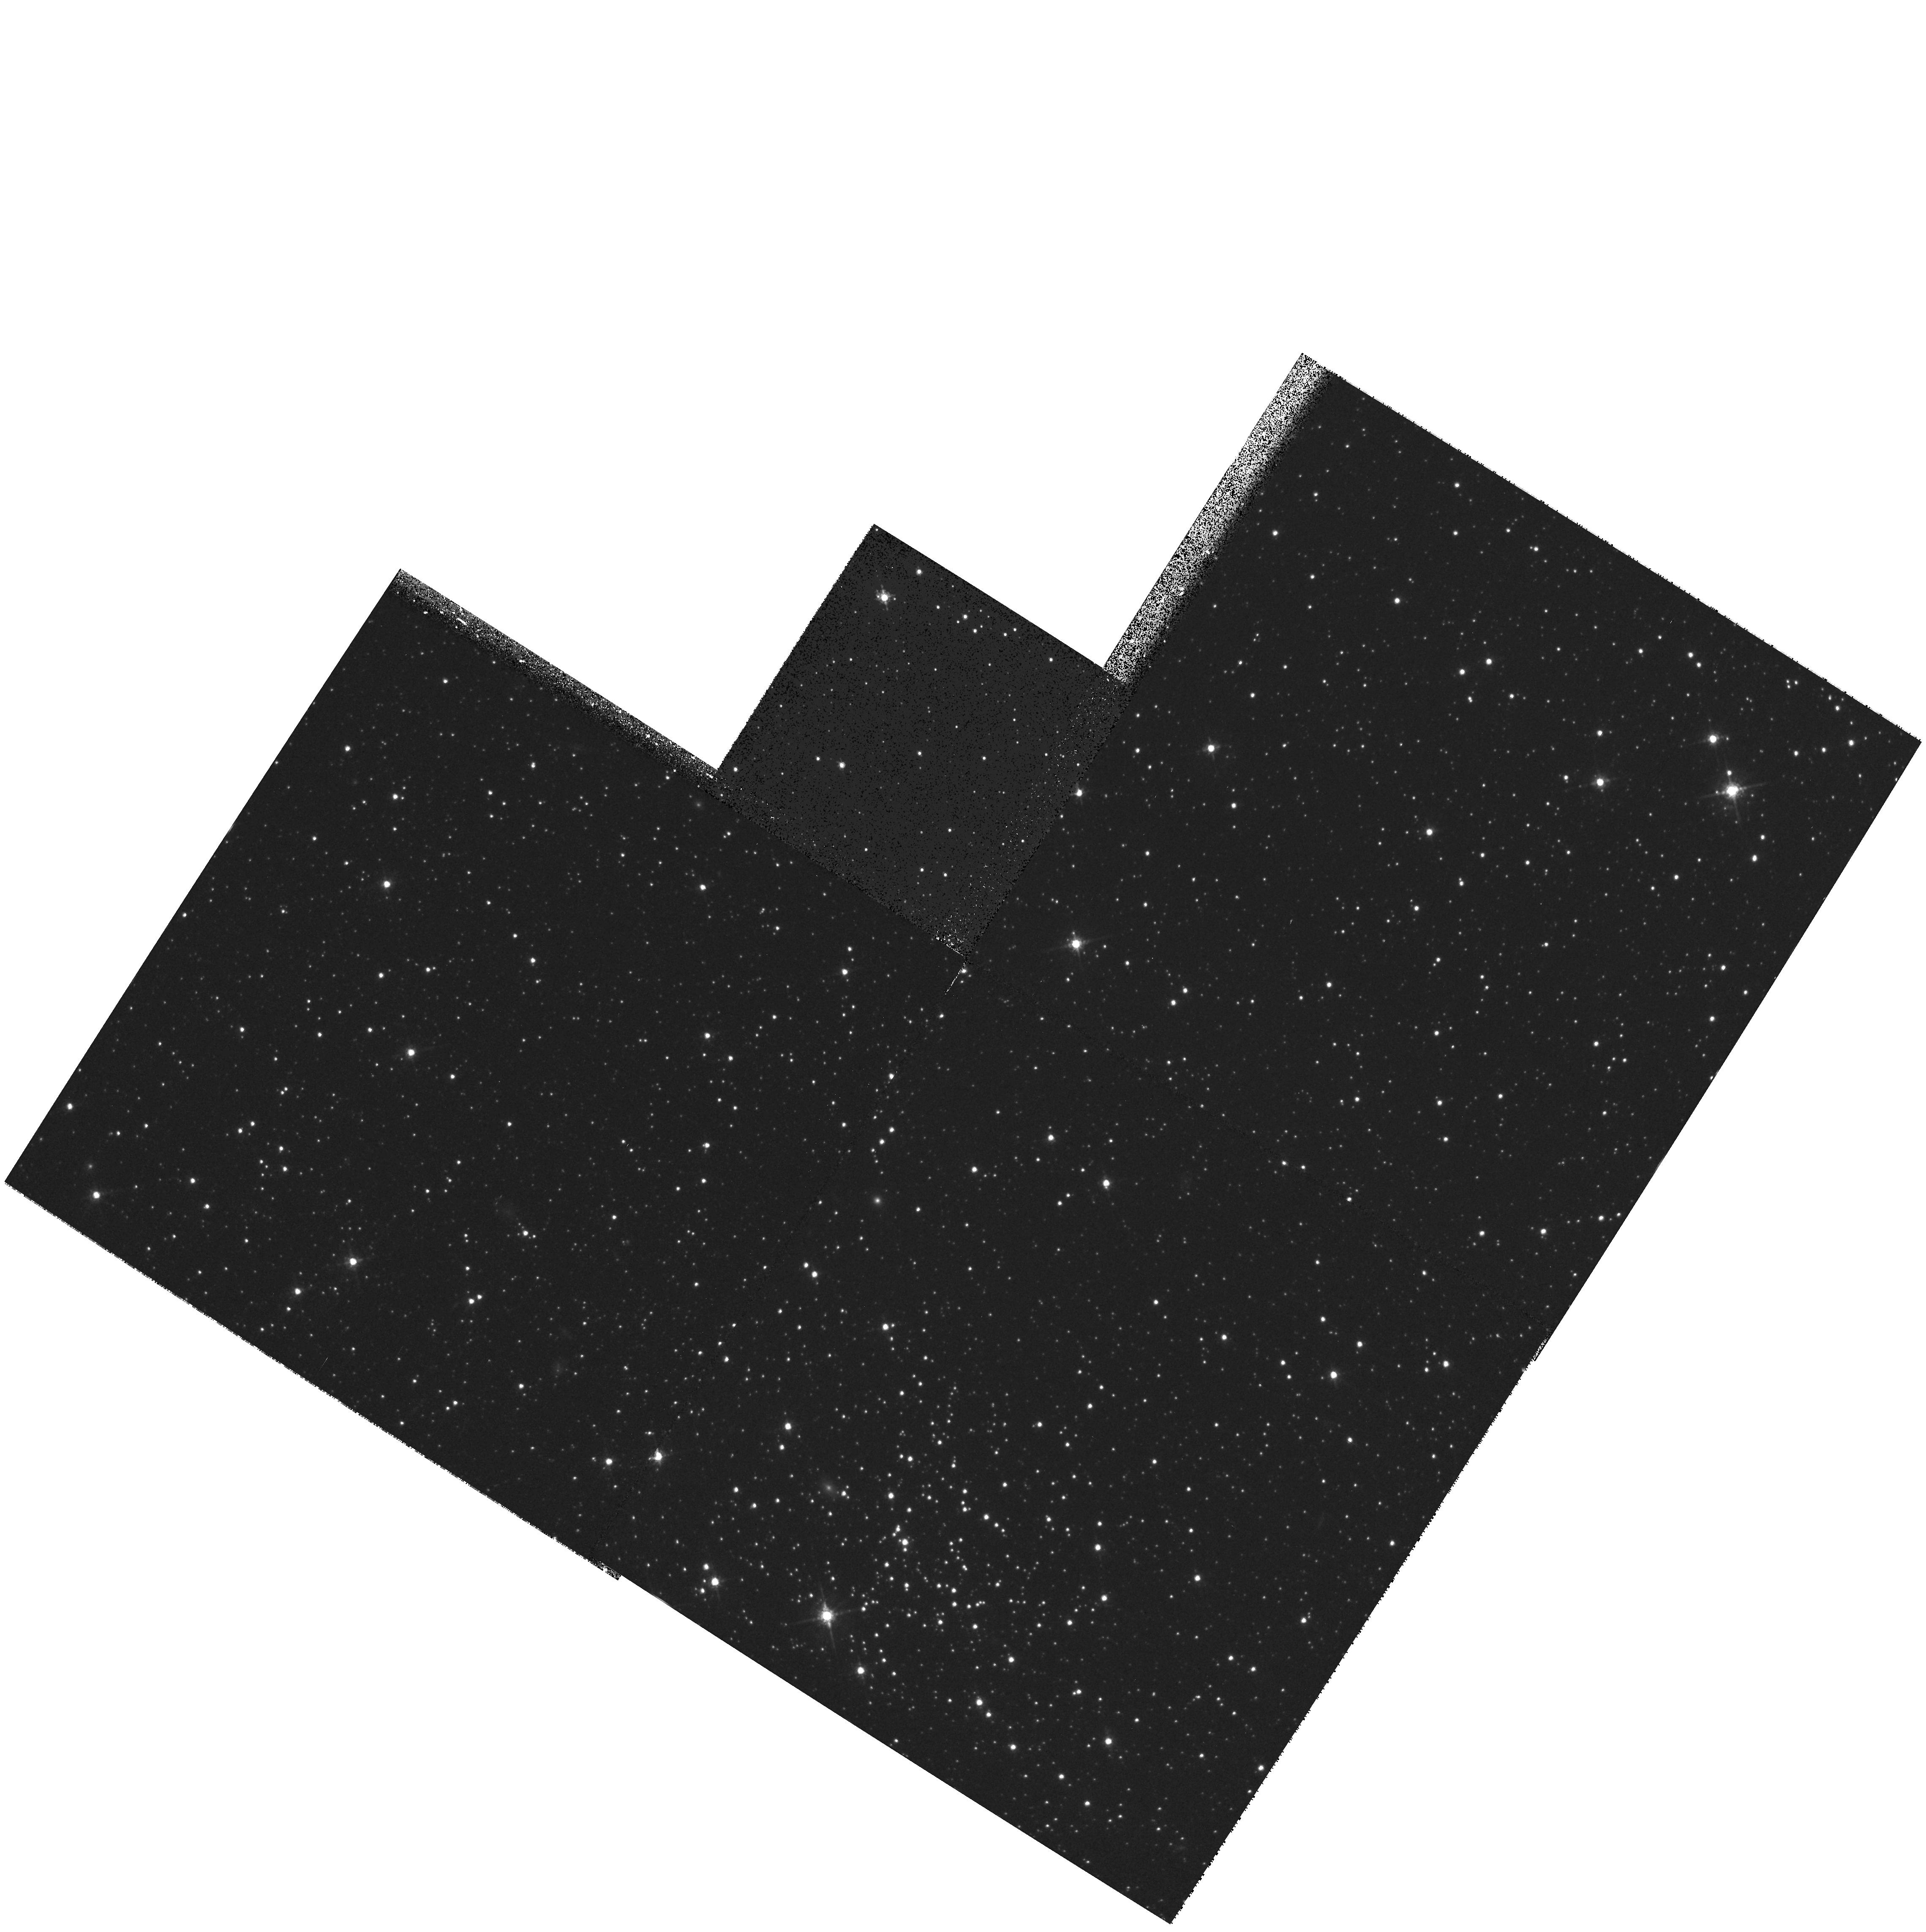
Target: field at RA 17.050°, Dec -73.244°. Instrument: WFPC2/PC. Filter: F675W. Exposure: 10 min. Observation ID: hst_8196_02_wfpc2_pc_f675w_u5ct02

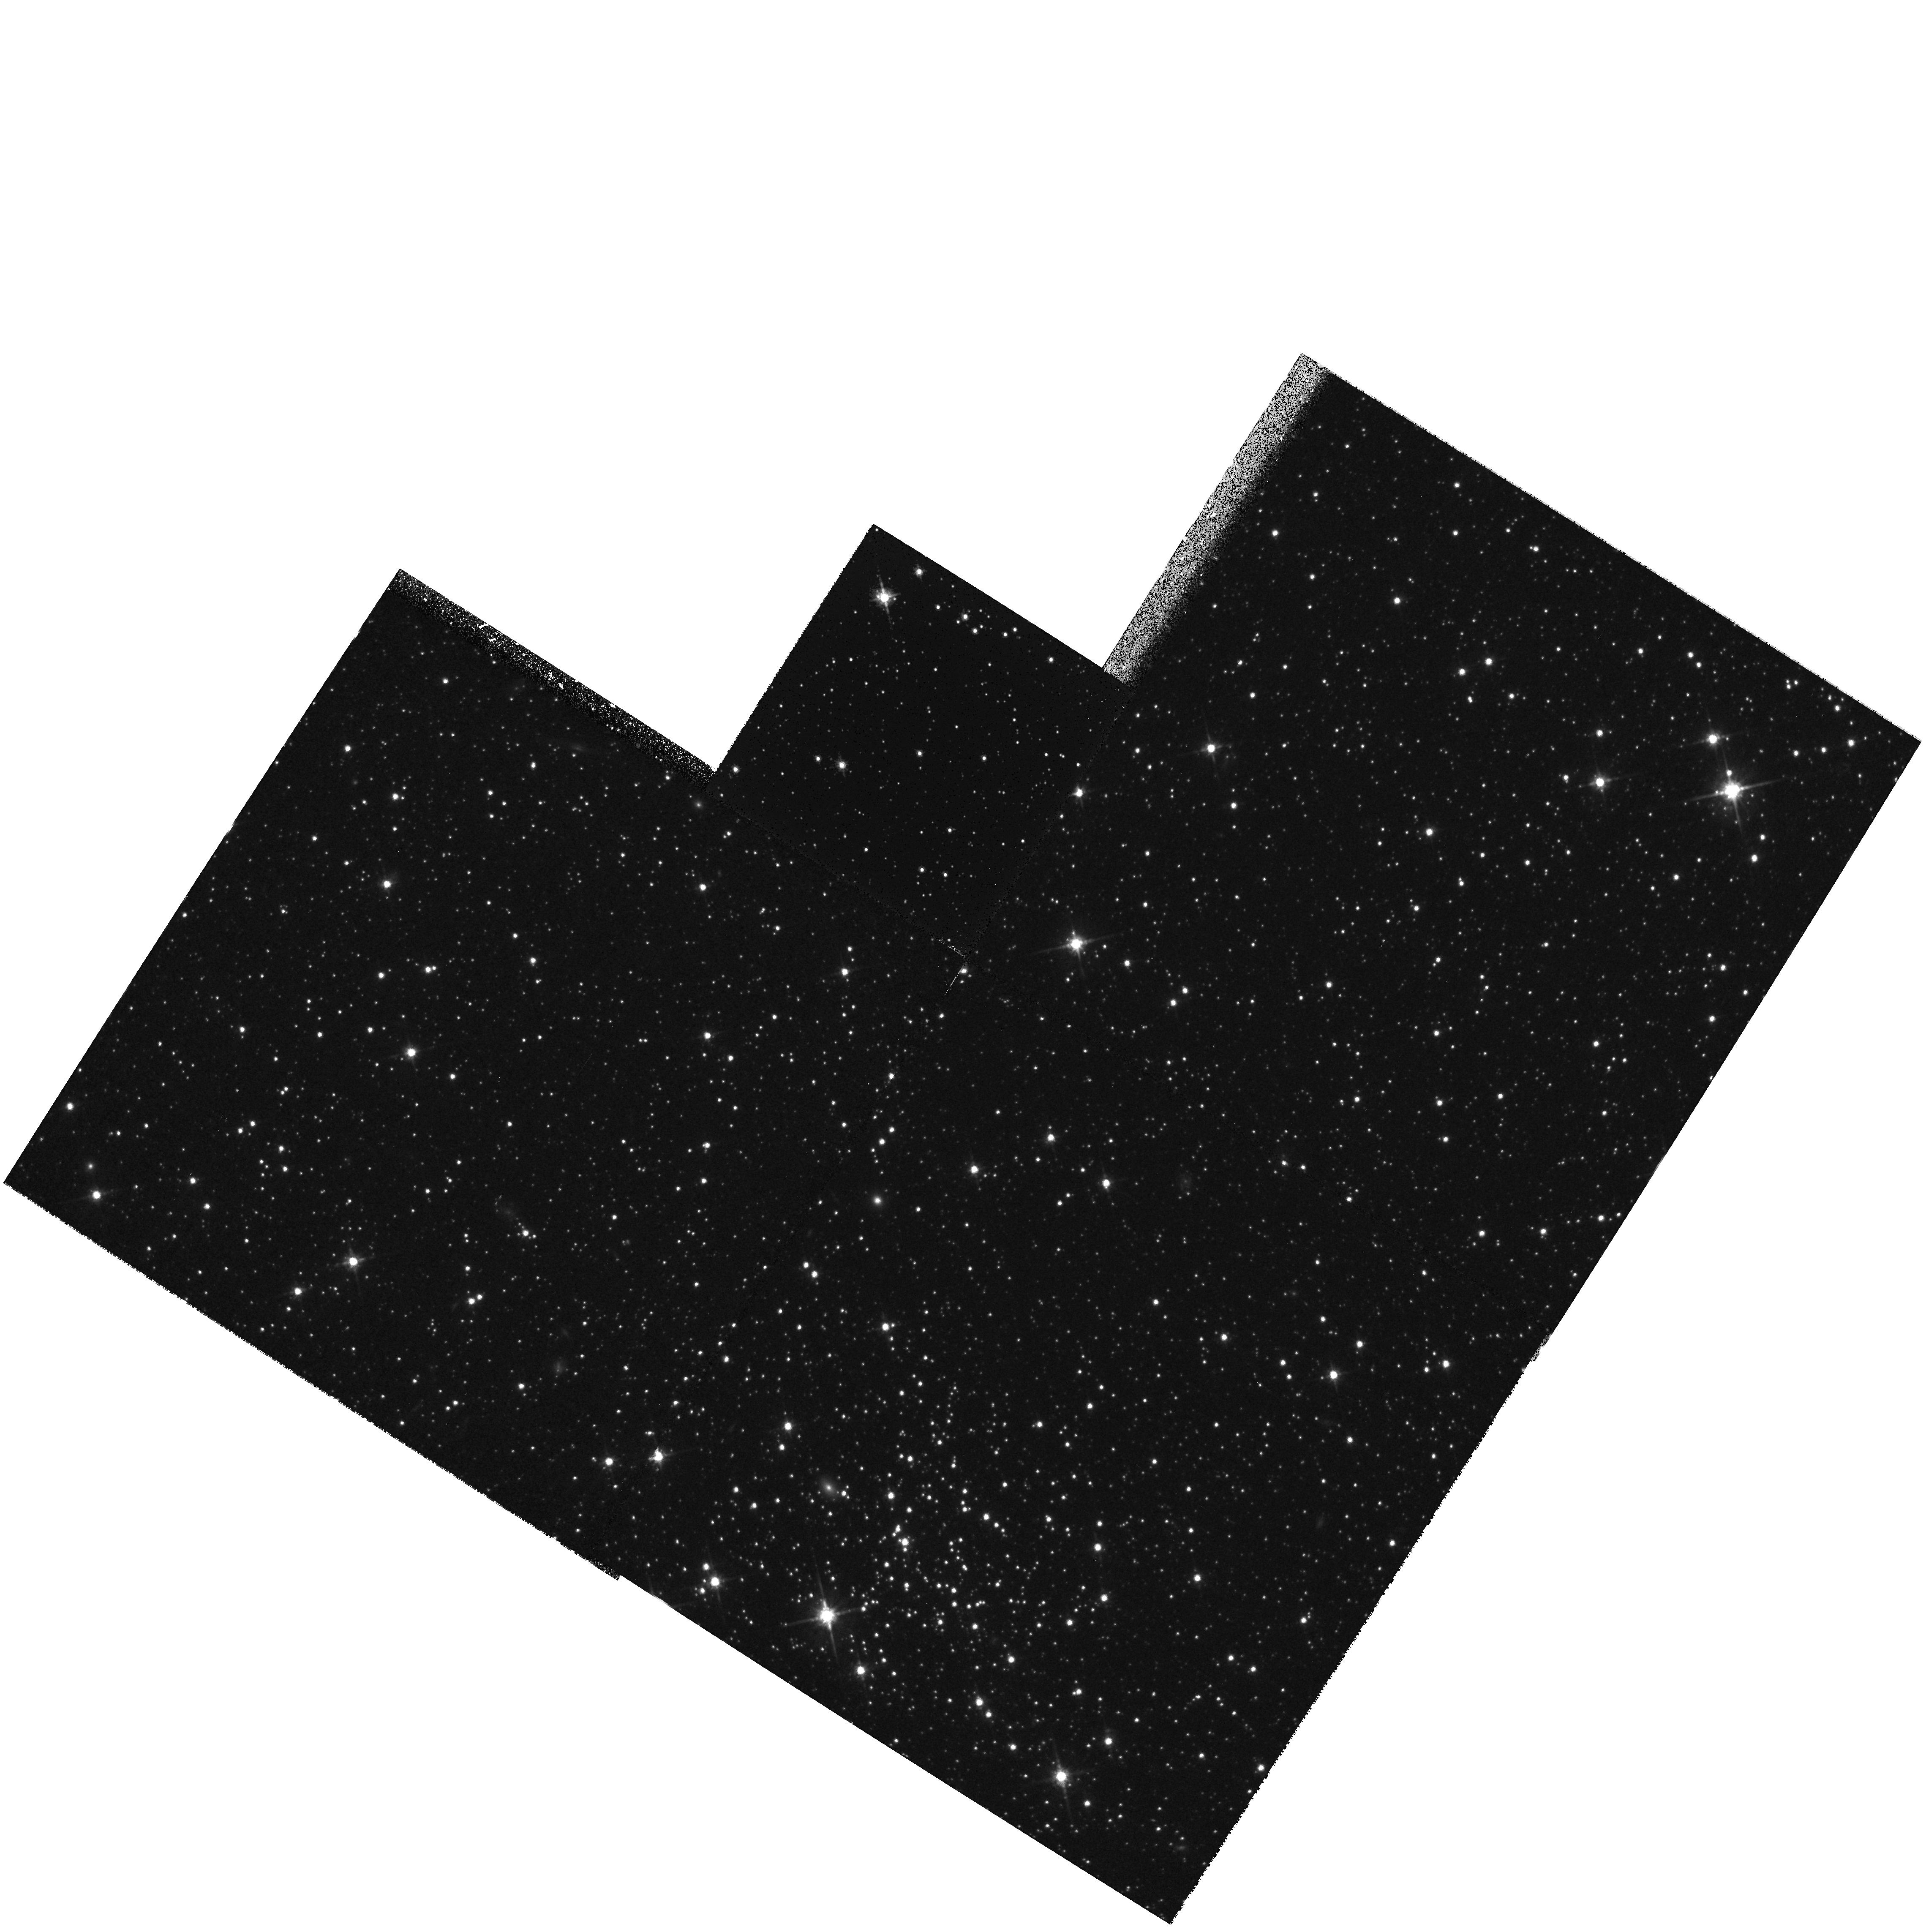
Target: field at RA 17.050°, Dec -73.244°. Instrument: WFPC2/PC. Filter: F814W. Exposure: 20 min. Observation ID: hst_8196_02_wfpc2_pc_f814w_u5ct02

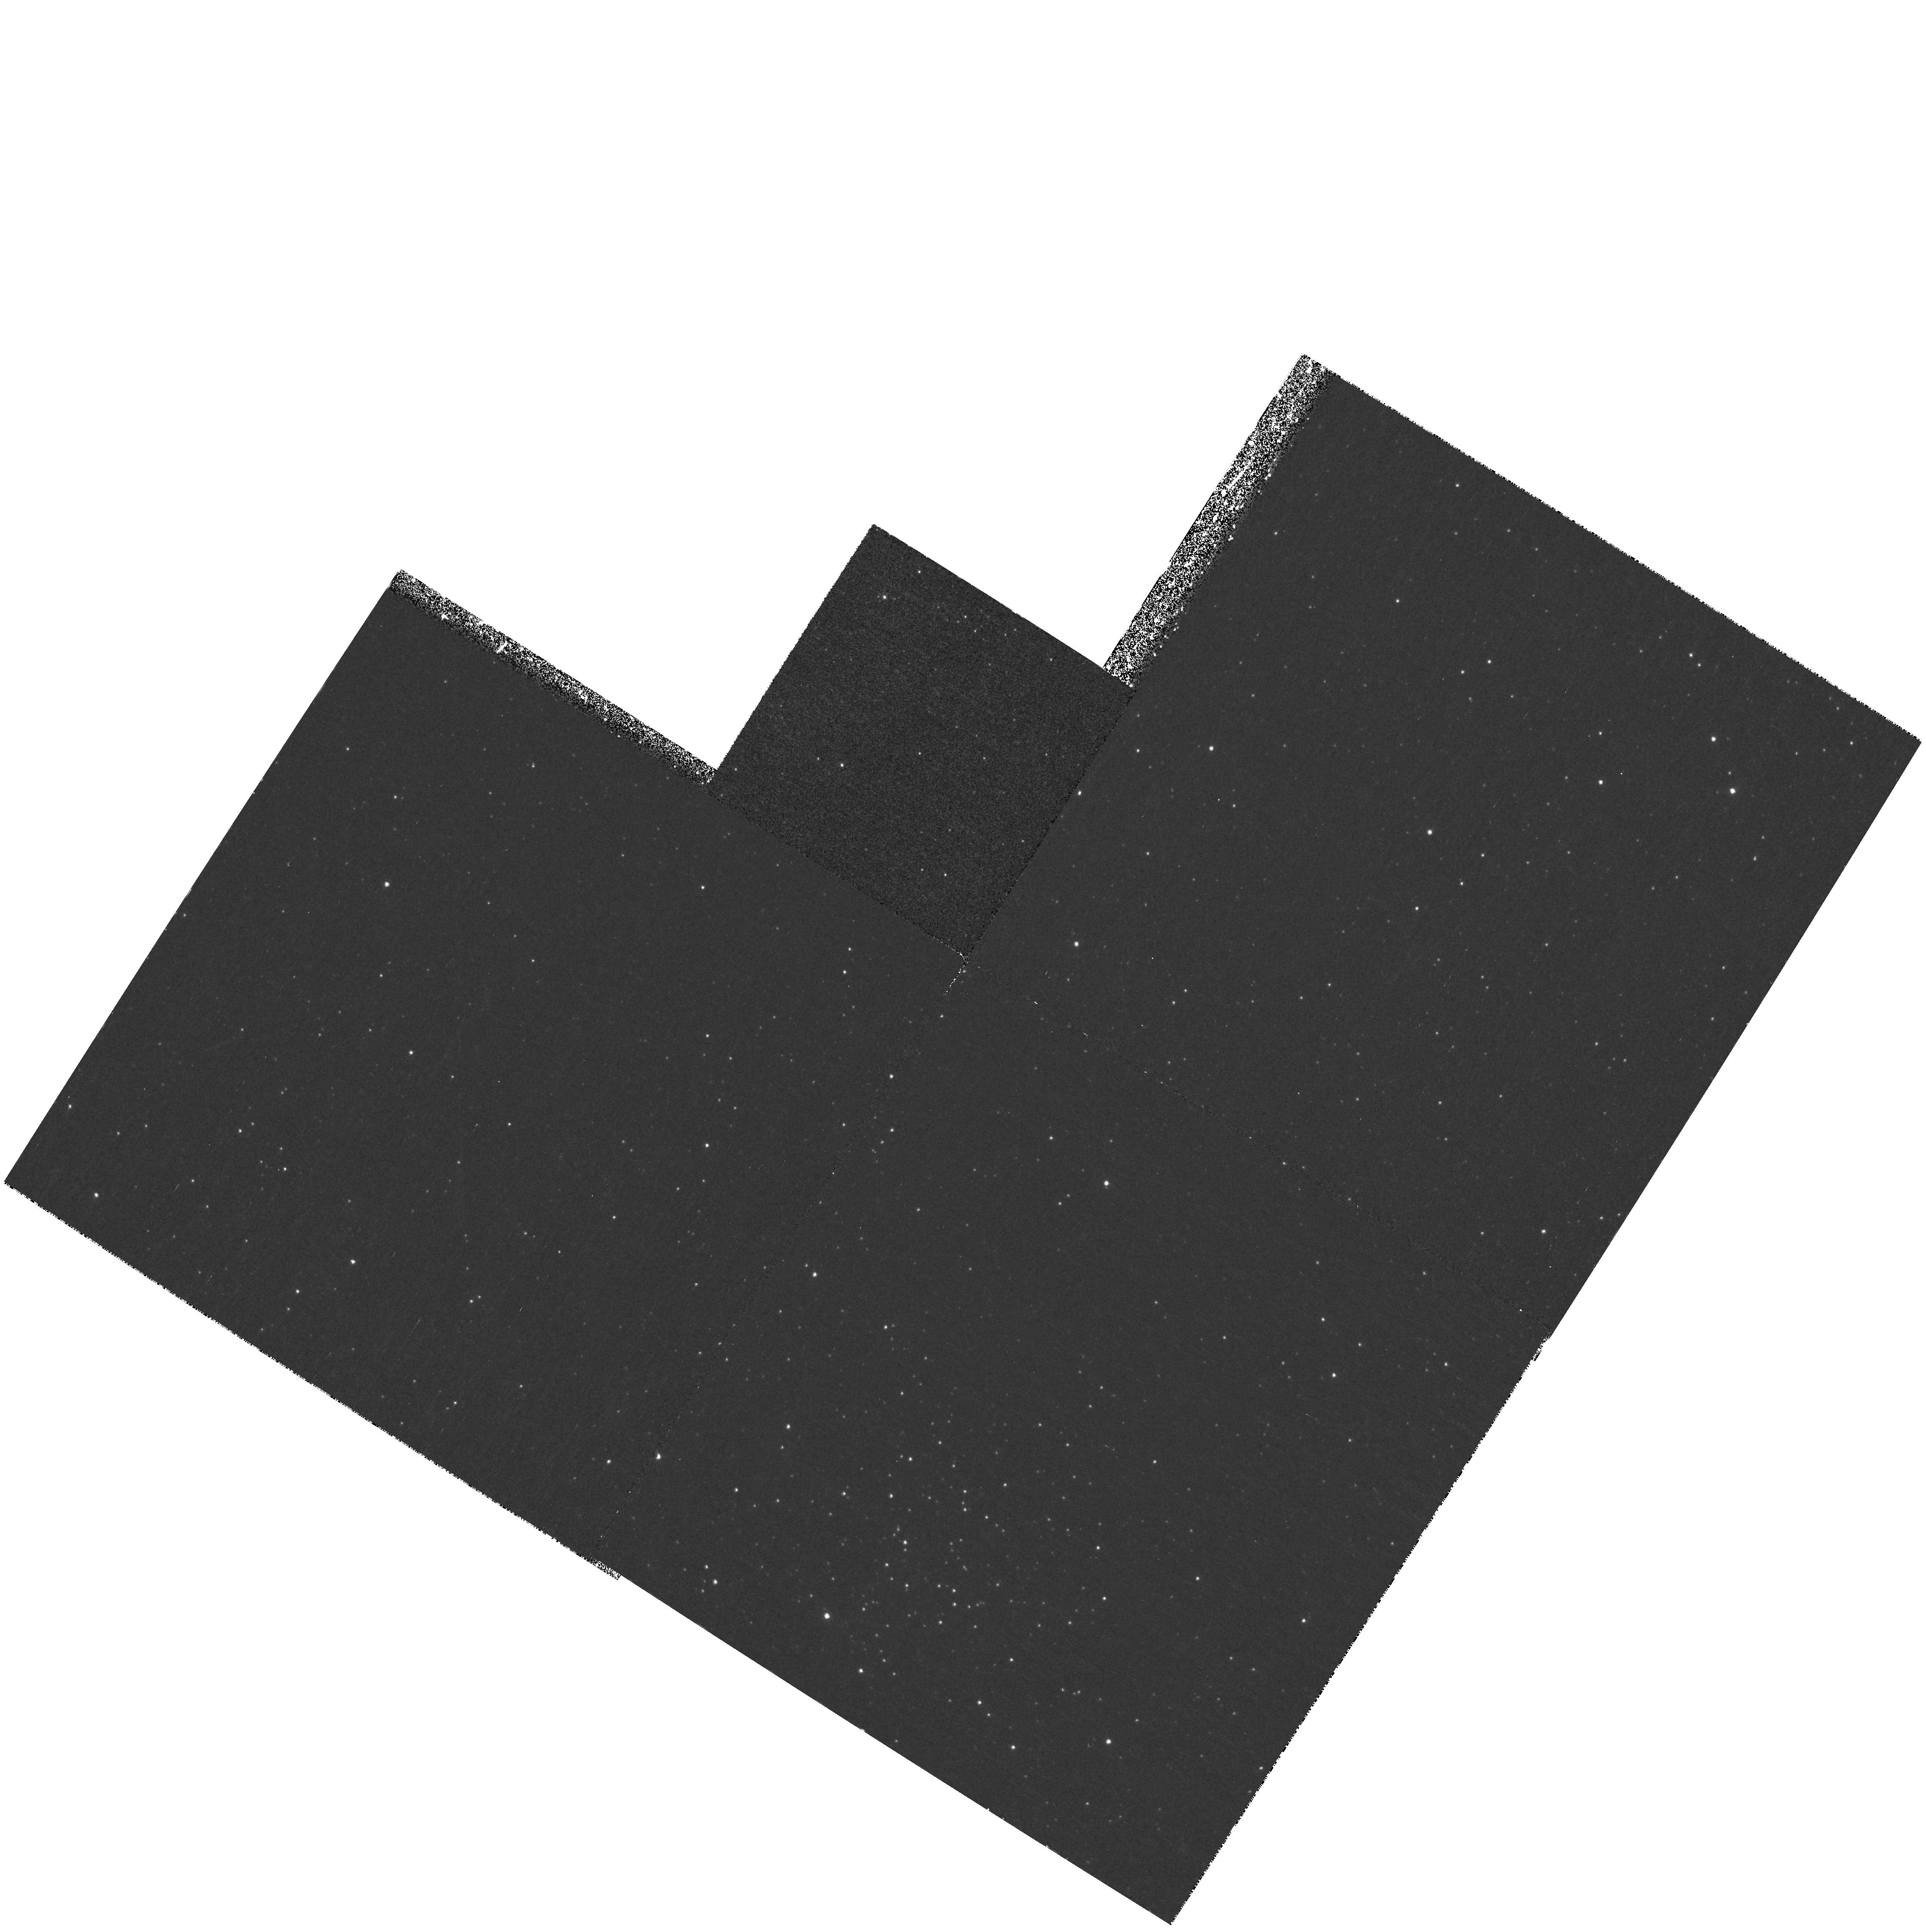
Target: field at RA 17.050°, Dec -73.244°. Instrument: WFPC2/PC. Filter: F502N. Exposure: 45 min. Observation ID: hst_8196_02_wfpc2_pc_f502n_u5ct02

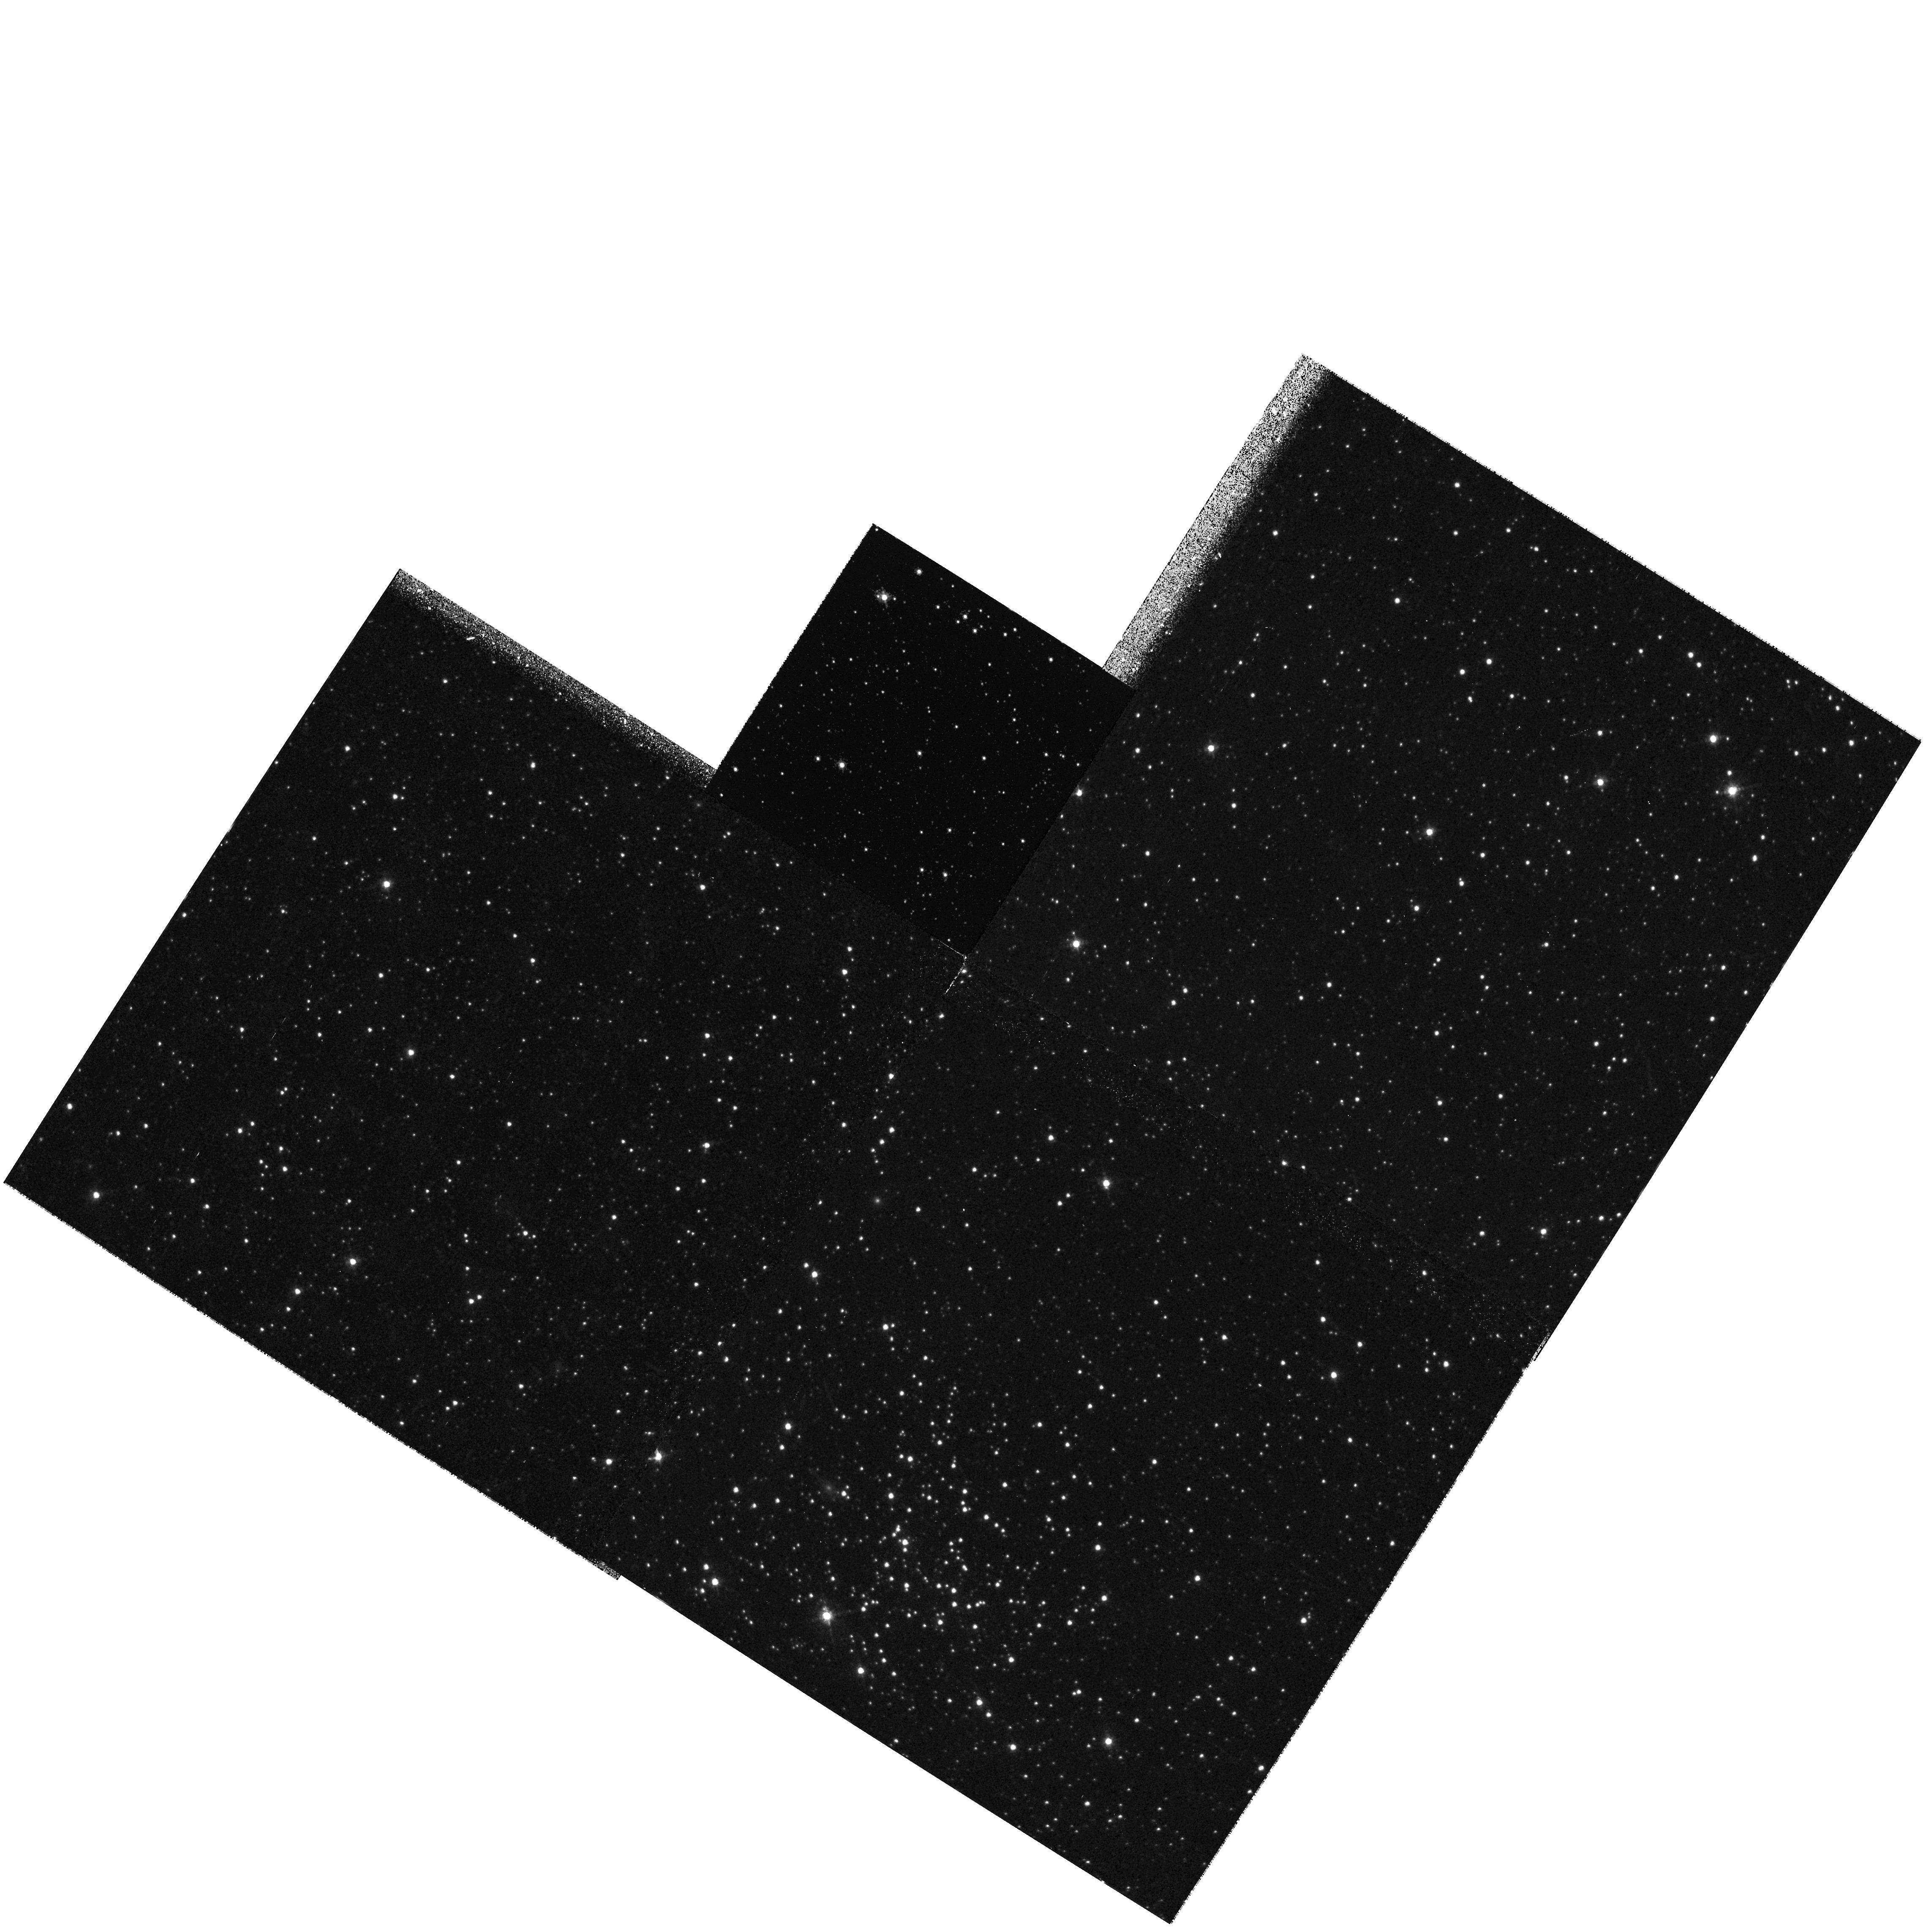
Target: field at RA 17.050°, Dec -73.244°. Instrument: WFPC2/PC. Filter: F547M. Exposure: 15 min. Observation ID: hst_8196_02_wfpc2_pc_f547m_u5ct02

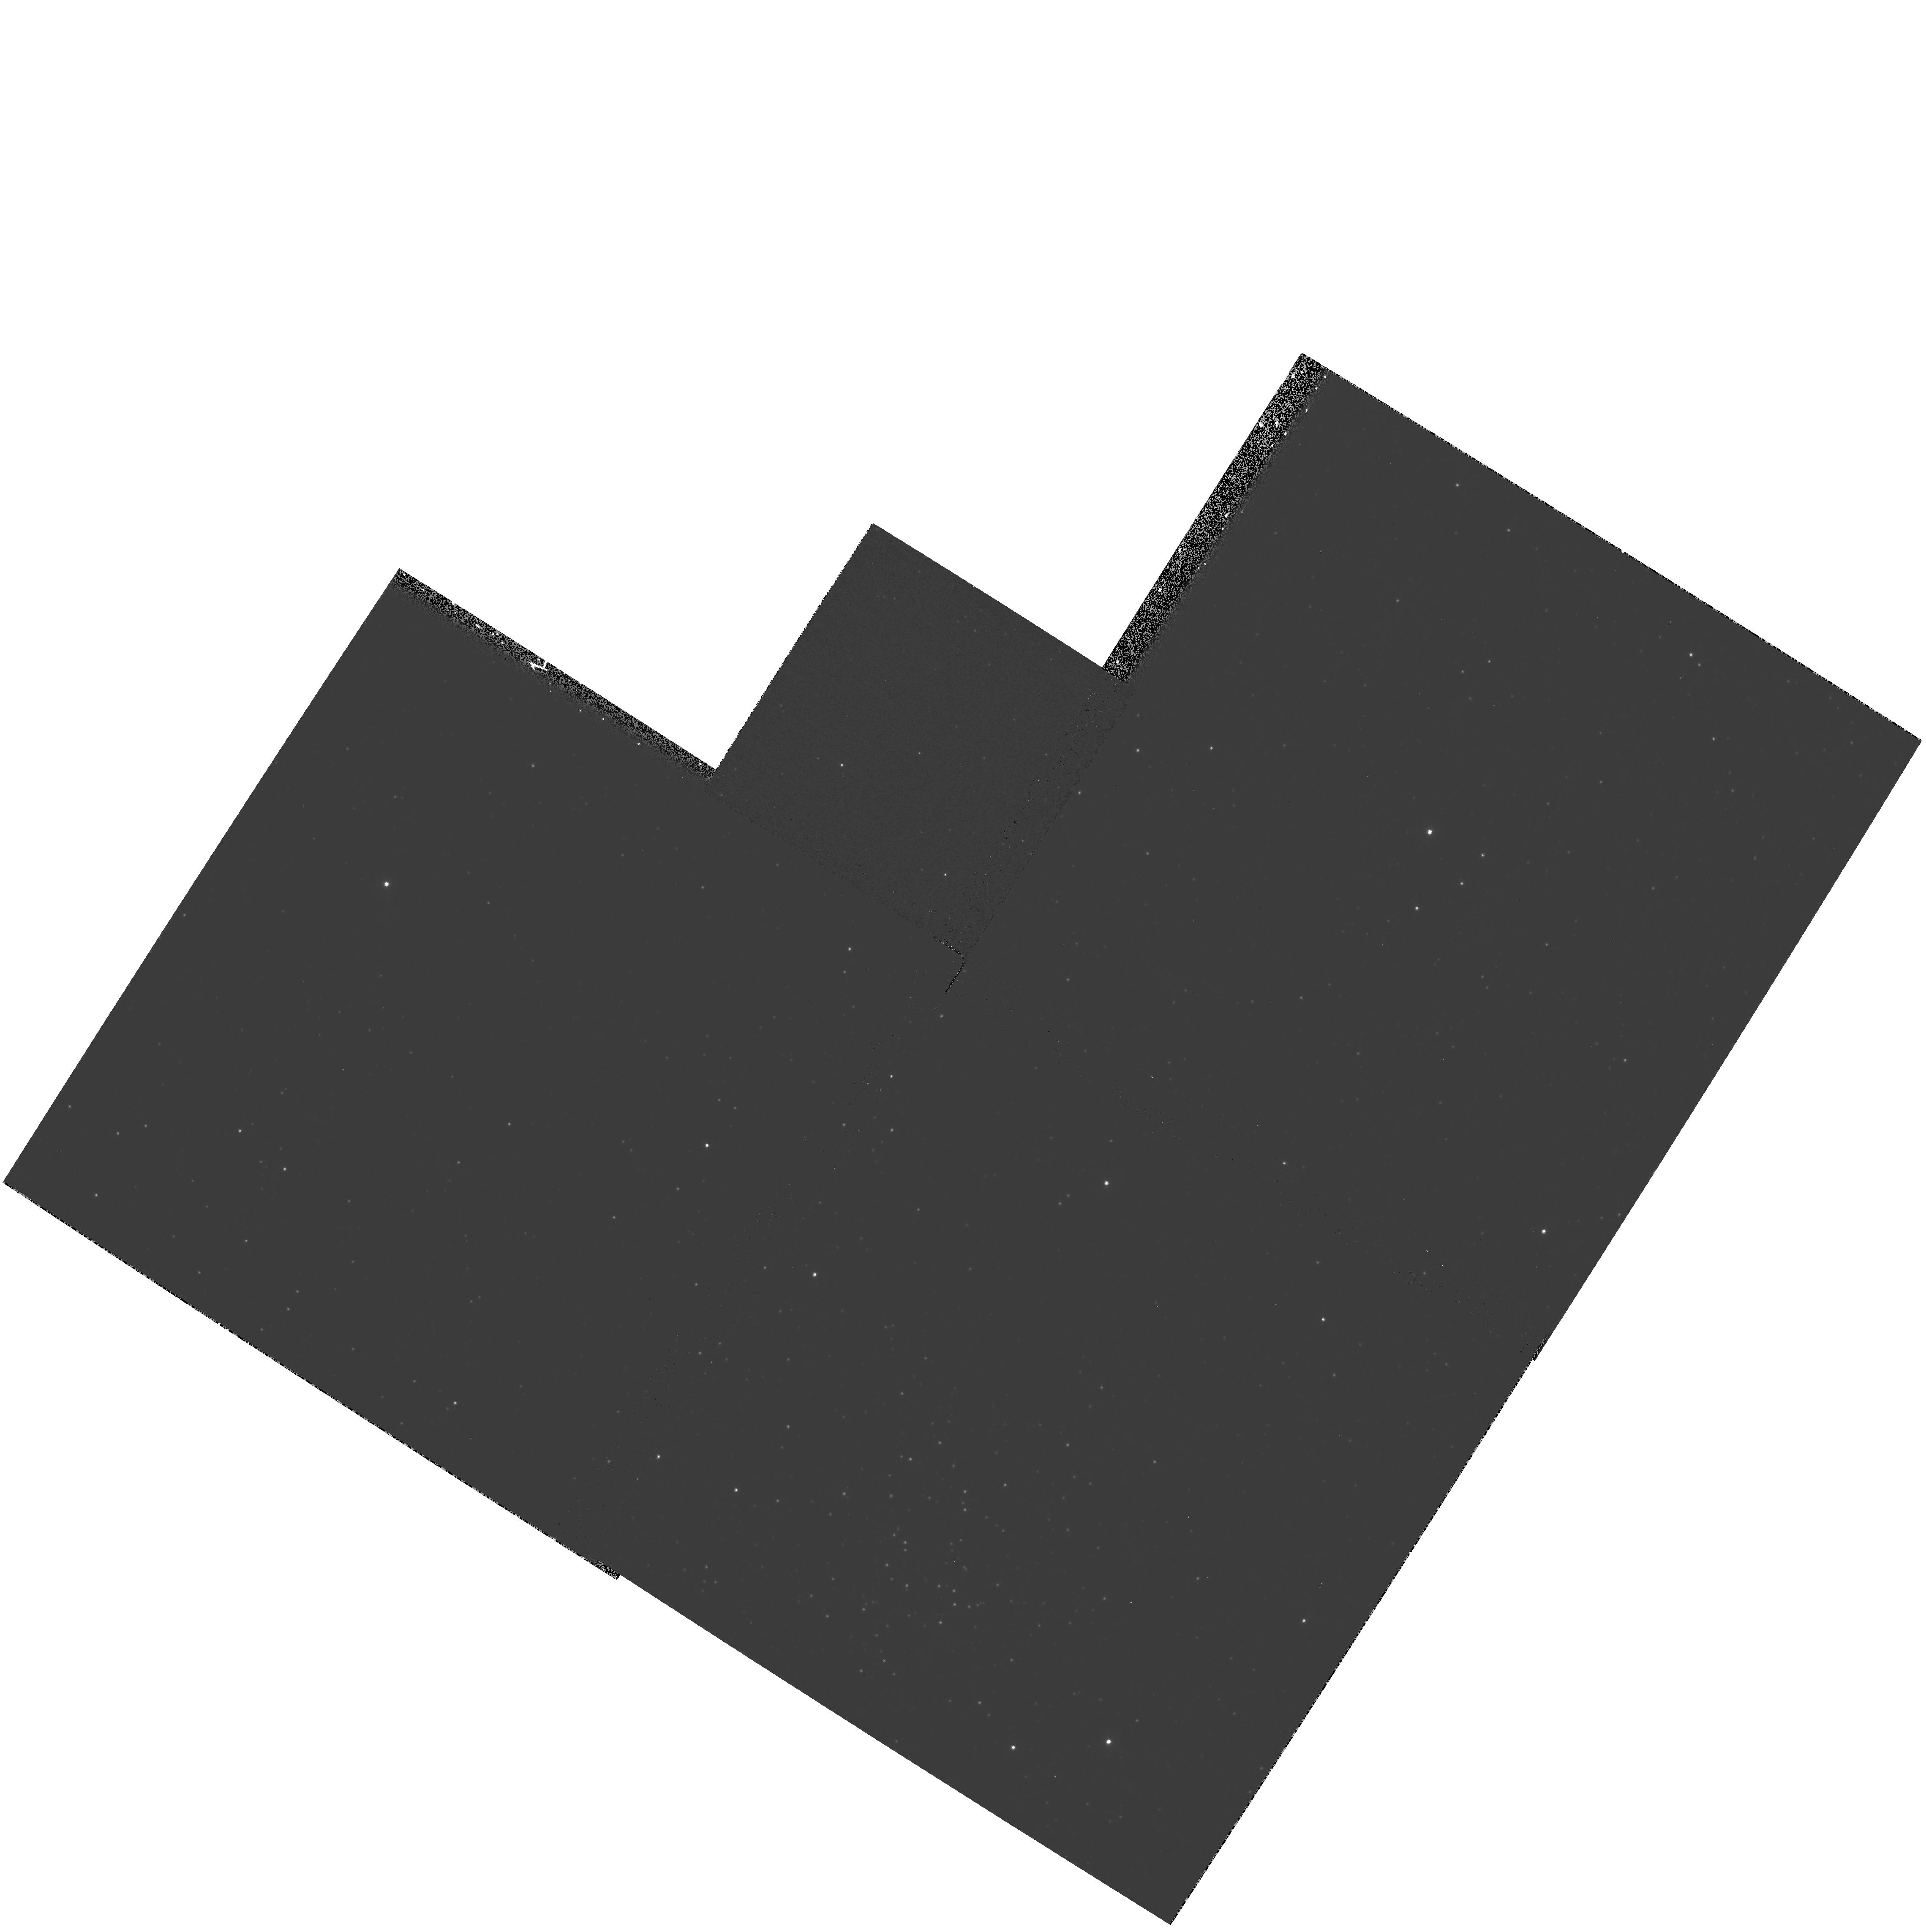
Target: field at RA 17.050°, Dec -73.244°. Instrument: WFPC2/PC. Filter: F336W. Exposure: 25 min. Observation ID: hst_8196_02_wfpc2_pc_f336w_u5ct02

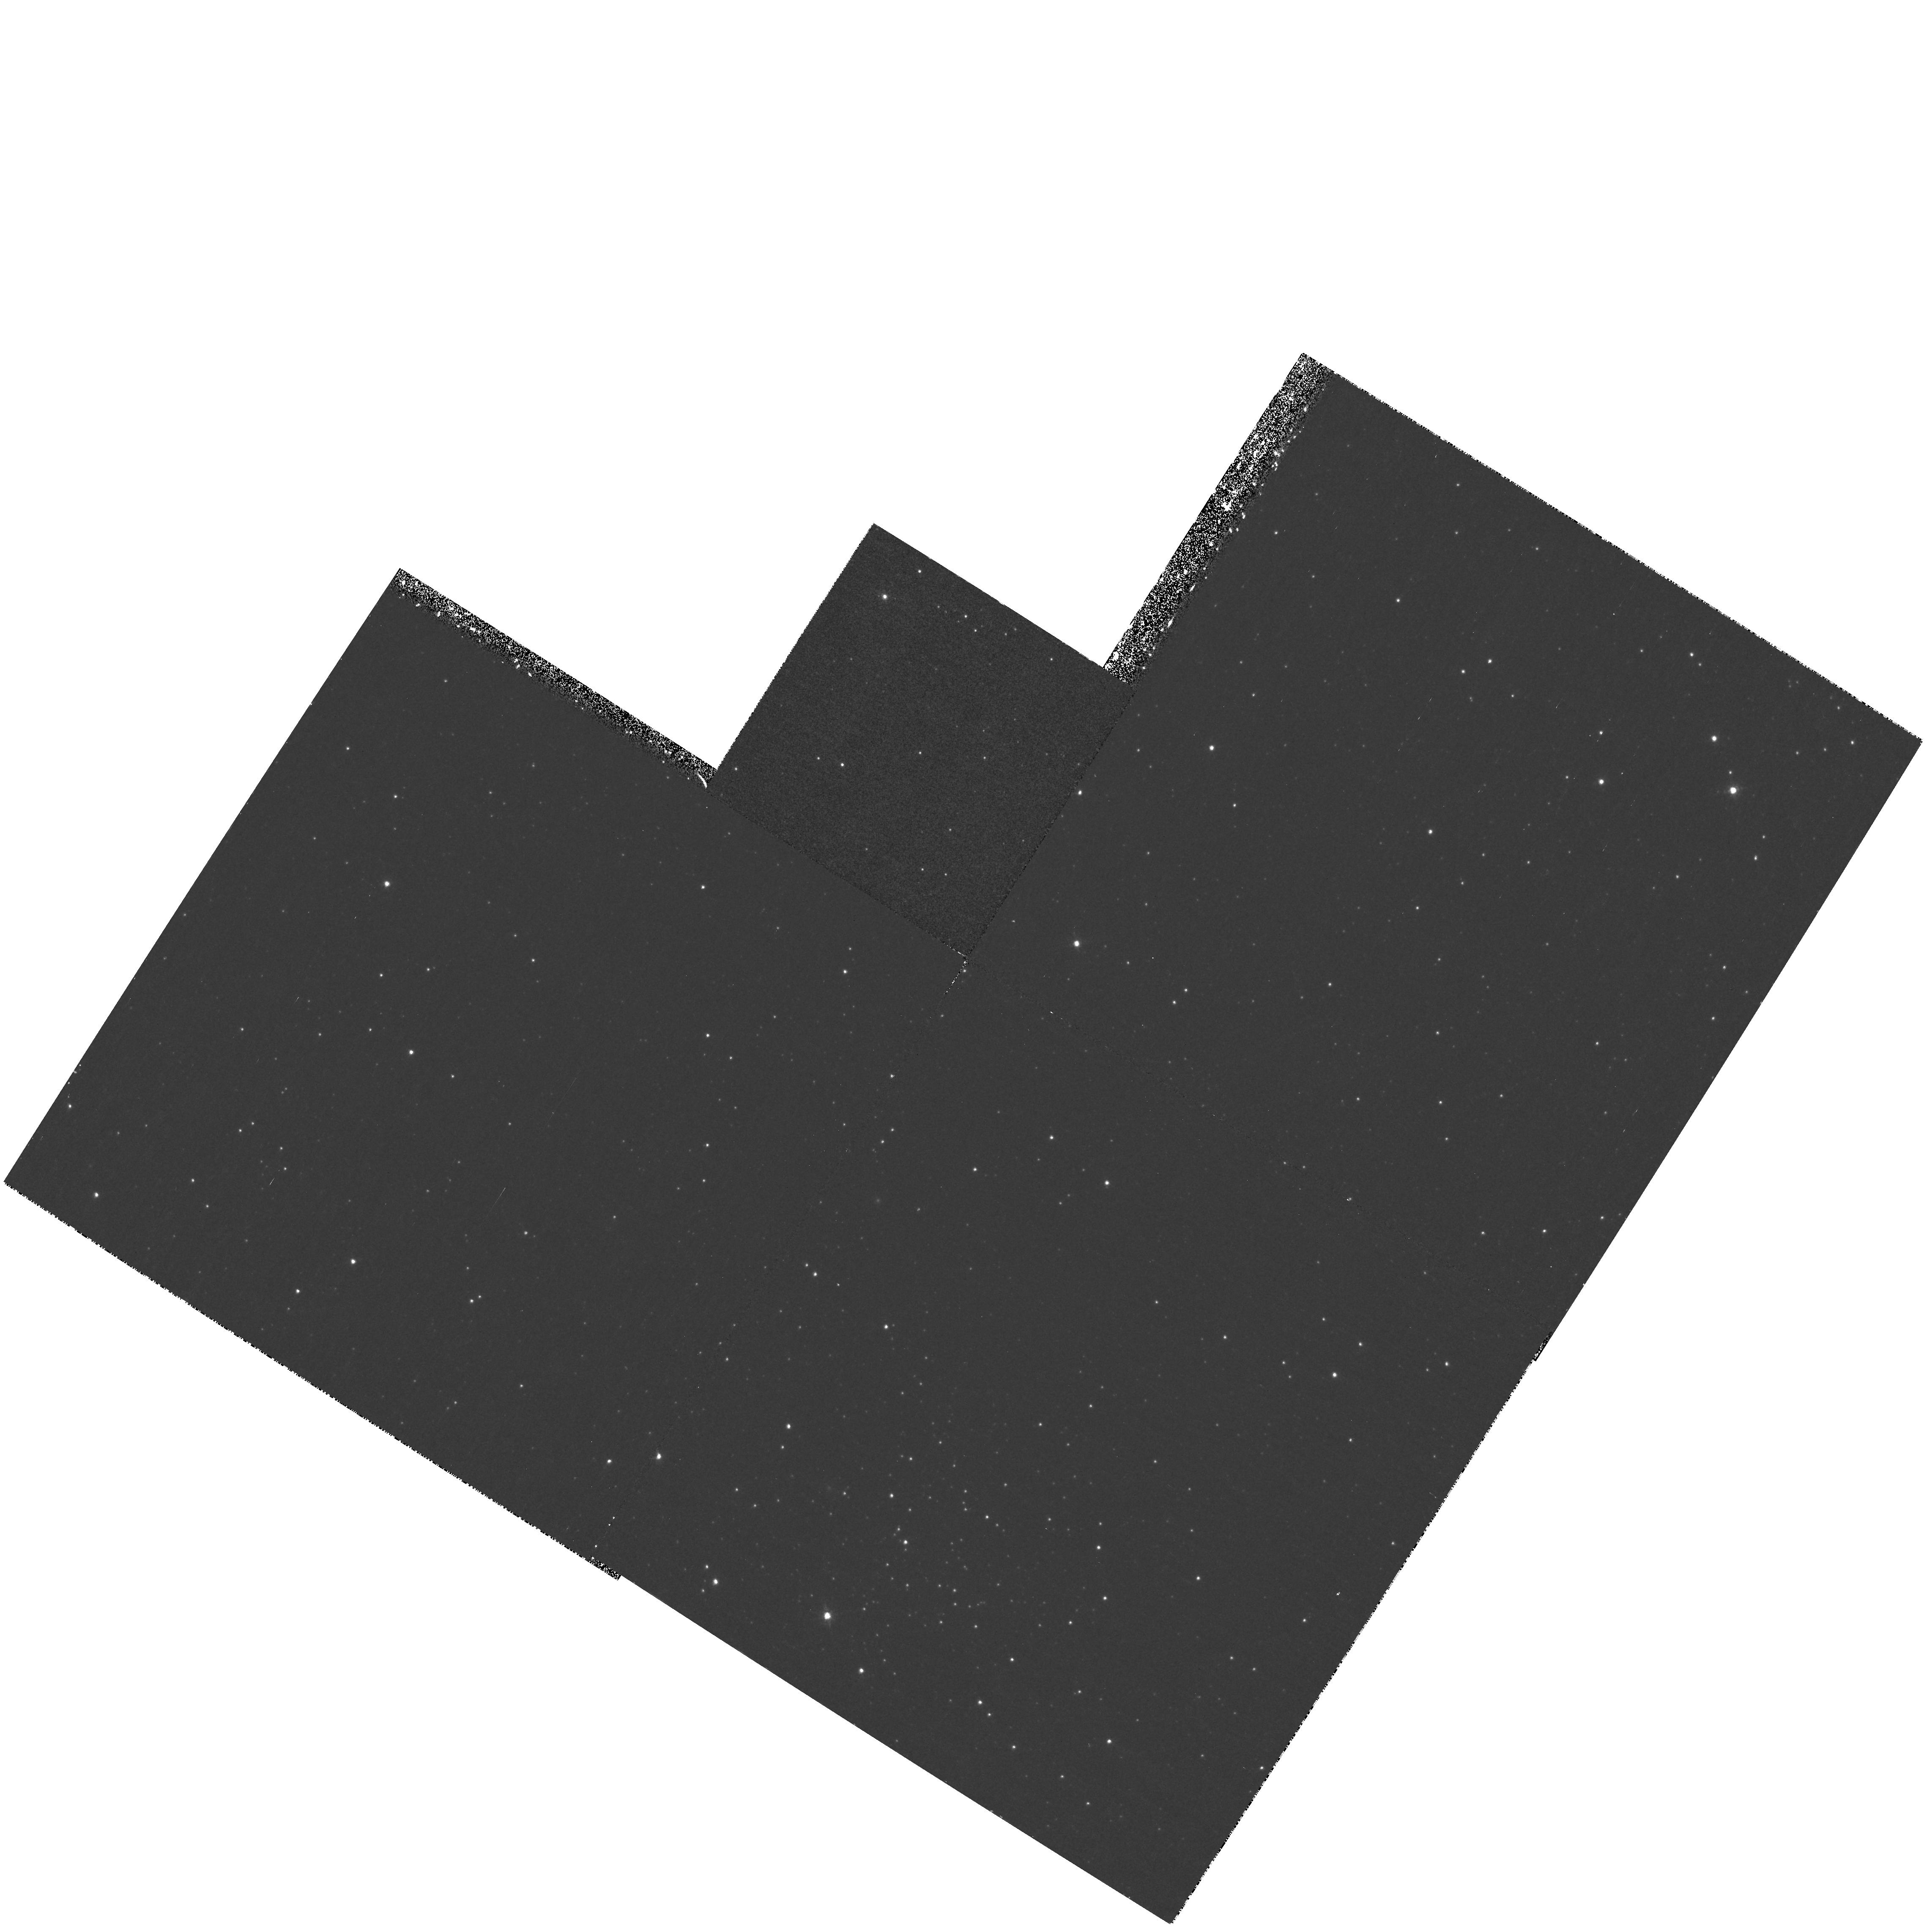
Target: field at RA 17.050°, Dec -73.244°. Instrument: WFPC2/PC. Filter: F656N. Exposure: 50 min. Observation ID: hst_8196_01_wfpc2_pc_f656n_u5ct01

High Spatial Resolution UV/Optical Spectroscopy of H II Regions in the Magellanic Clouds (PI: Garnett, Donald R)

We propose to obtain high signal/noise UV/optical spectra of several H II regions in the SMC with STIS to make definitive measurements of the abundances of C and N, and to study the temperature, density, and ionization structures of the nebulae at 10^17 cm resolution. We will measure gas-phase C/O and N/O ratios from UV emission lines of C III, N III, and O III, which can provide very reliable abundance determinations. The new C/O and N/O measurements will be used to address apparent discrepancies between C and N abundances in the H II regions and those derived in luminous stars in the Clouds. N III measurements will provide the first reliable N abundances in the Clouds, and resolve disagreements between optical and IR abundance determinations. We will look at the magnitude of spatial variations in C/O and N/O to study the efficiency of mixing of PN ejecta in the ISM. Measurements of Si III Lambda1883 will yield accurate Si/O ratios and a better understanding of grain depletions in a variety of environments. Our H II region sample overlaps that of an ISO IR spectroscopy program, which will provide complementary information on several ions not observable in the optical/UV spectrum. High spatial resolution mapping of physical conditions and ionization will enable us to develop photoionization models of greatly improved accuracy for the Magellanic Cloud regions.